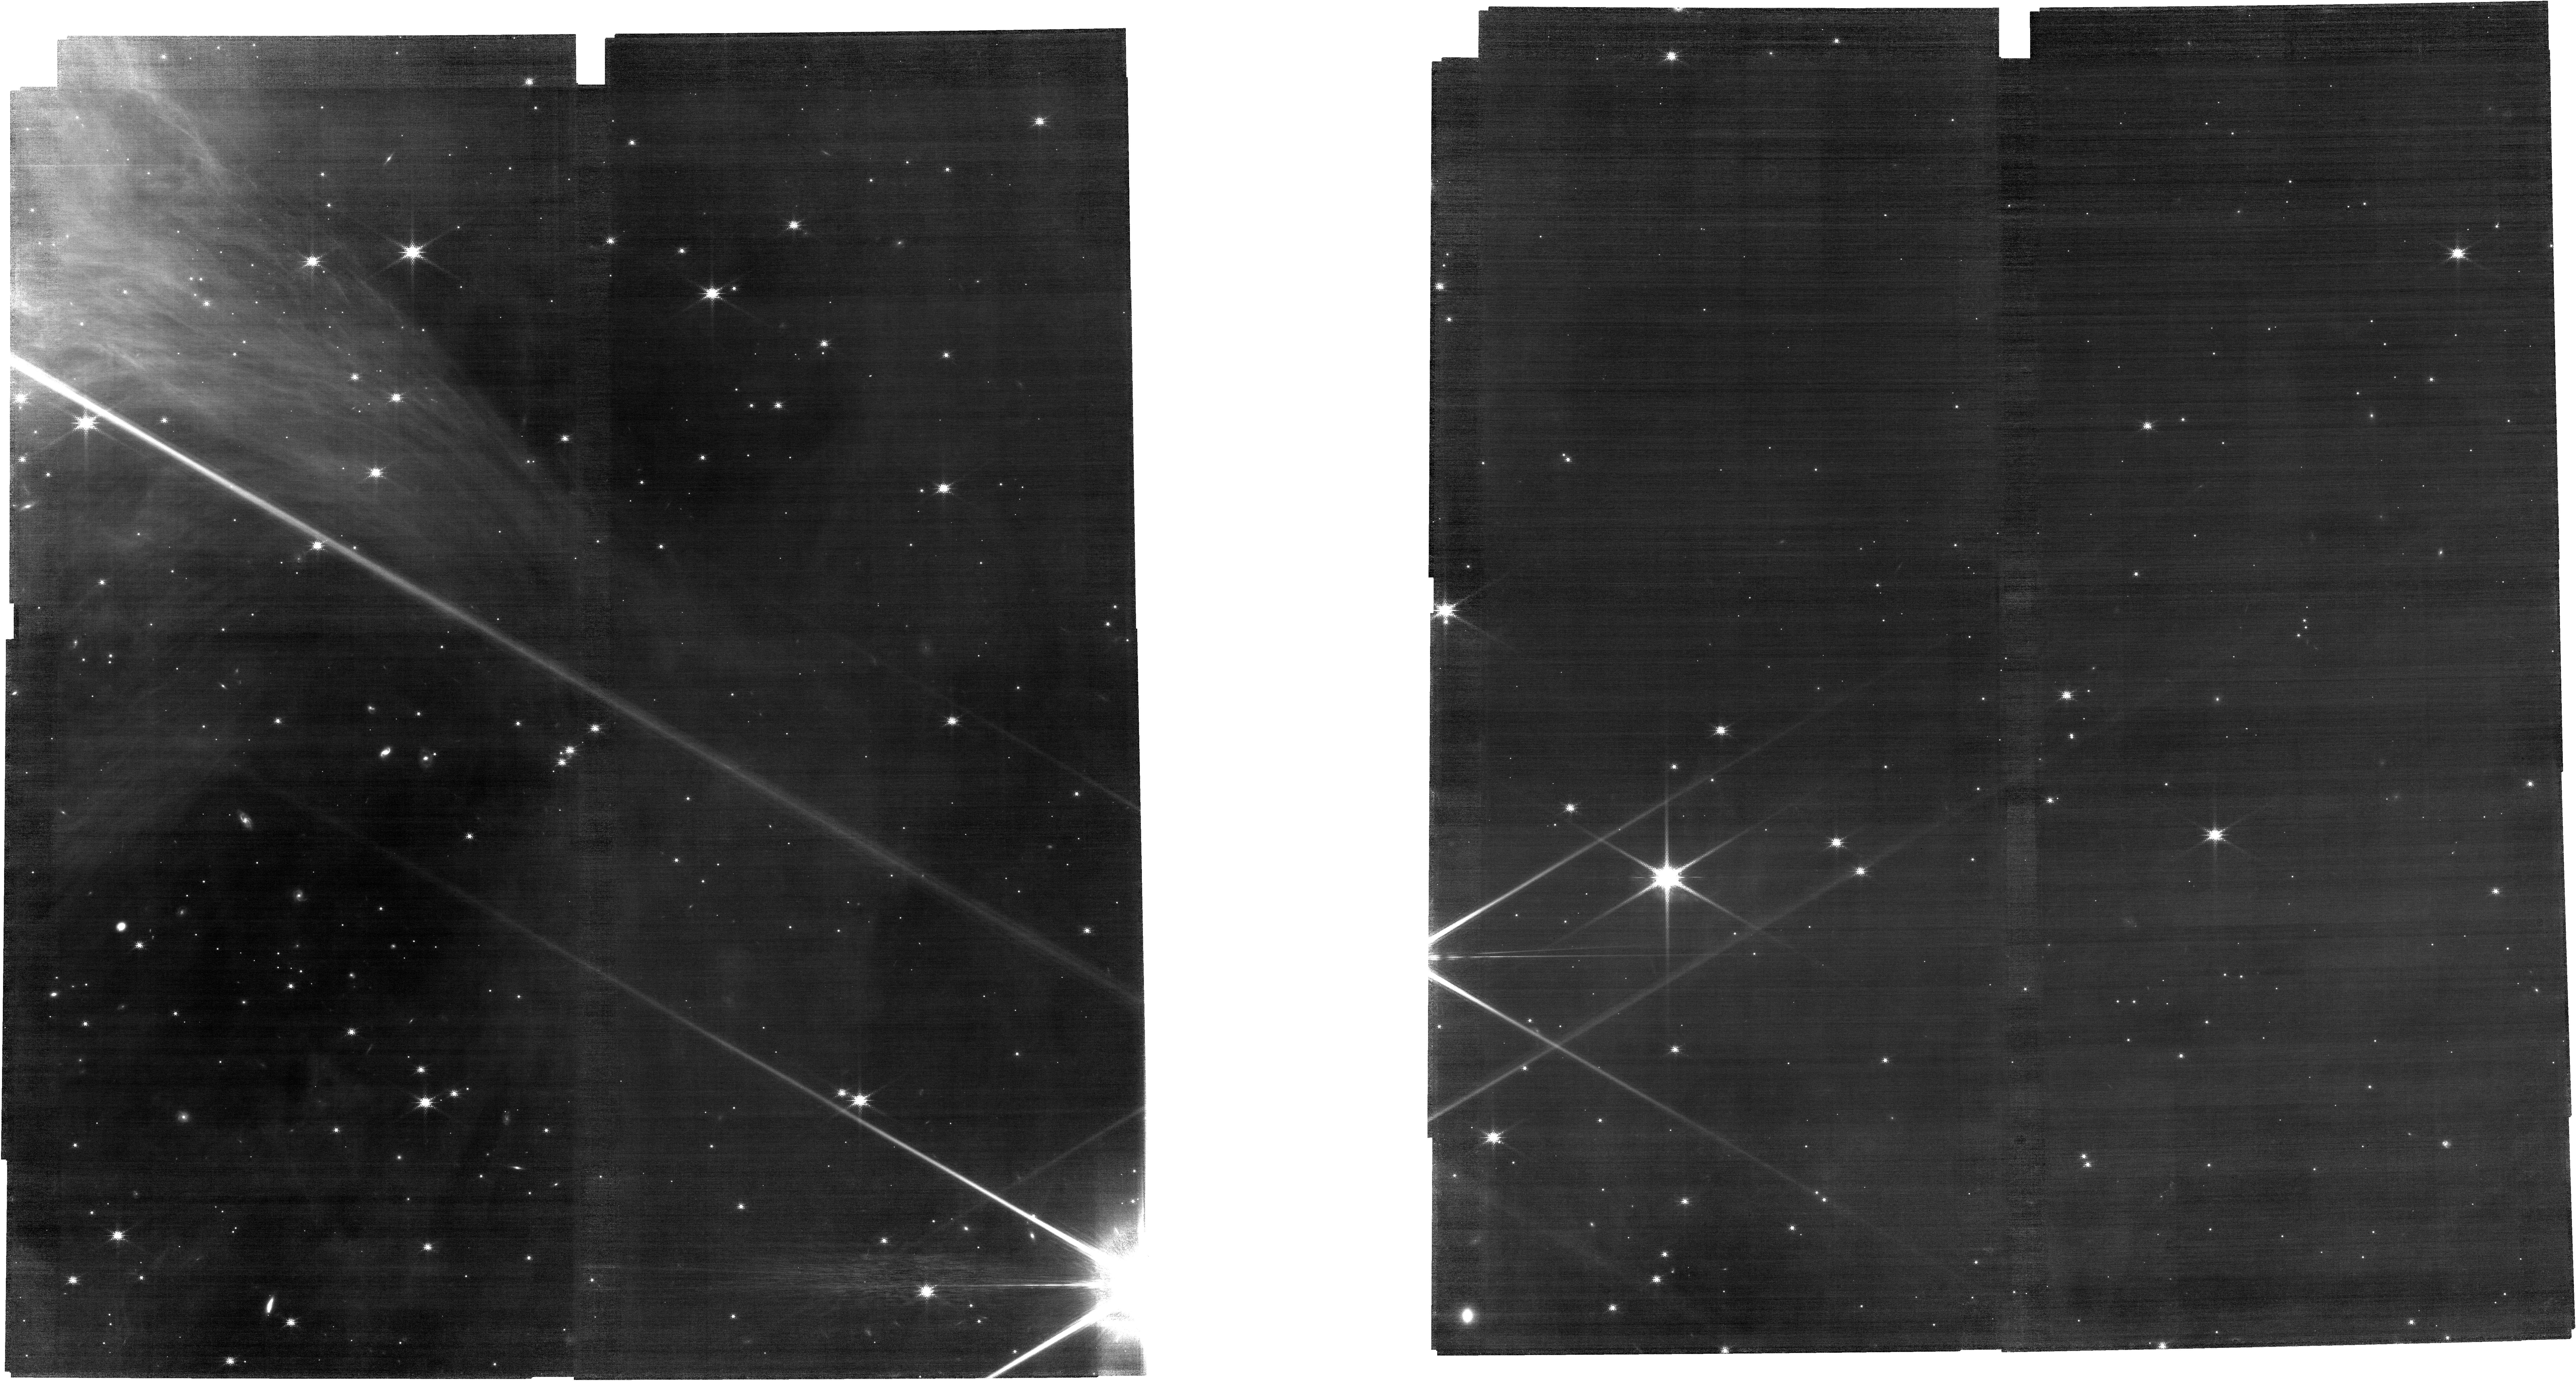
Target: TOP-CLOUD-EDGE-H2O-FILTER-R
Instrument: NIRCAM
Filter: F140M
Exposure: 1.7 h
Observation ID: jw04358-o003_t003_nircam_clear-f140m

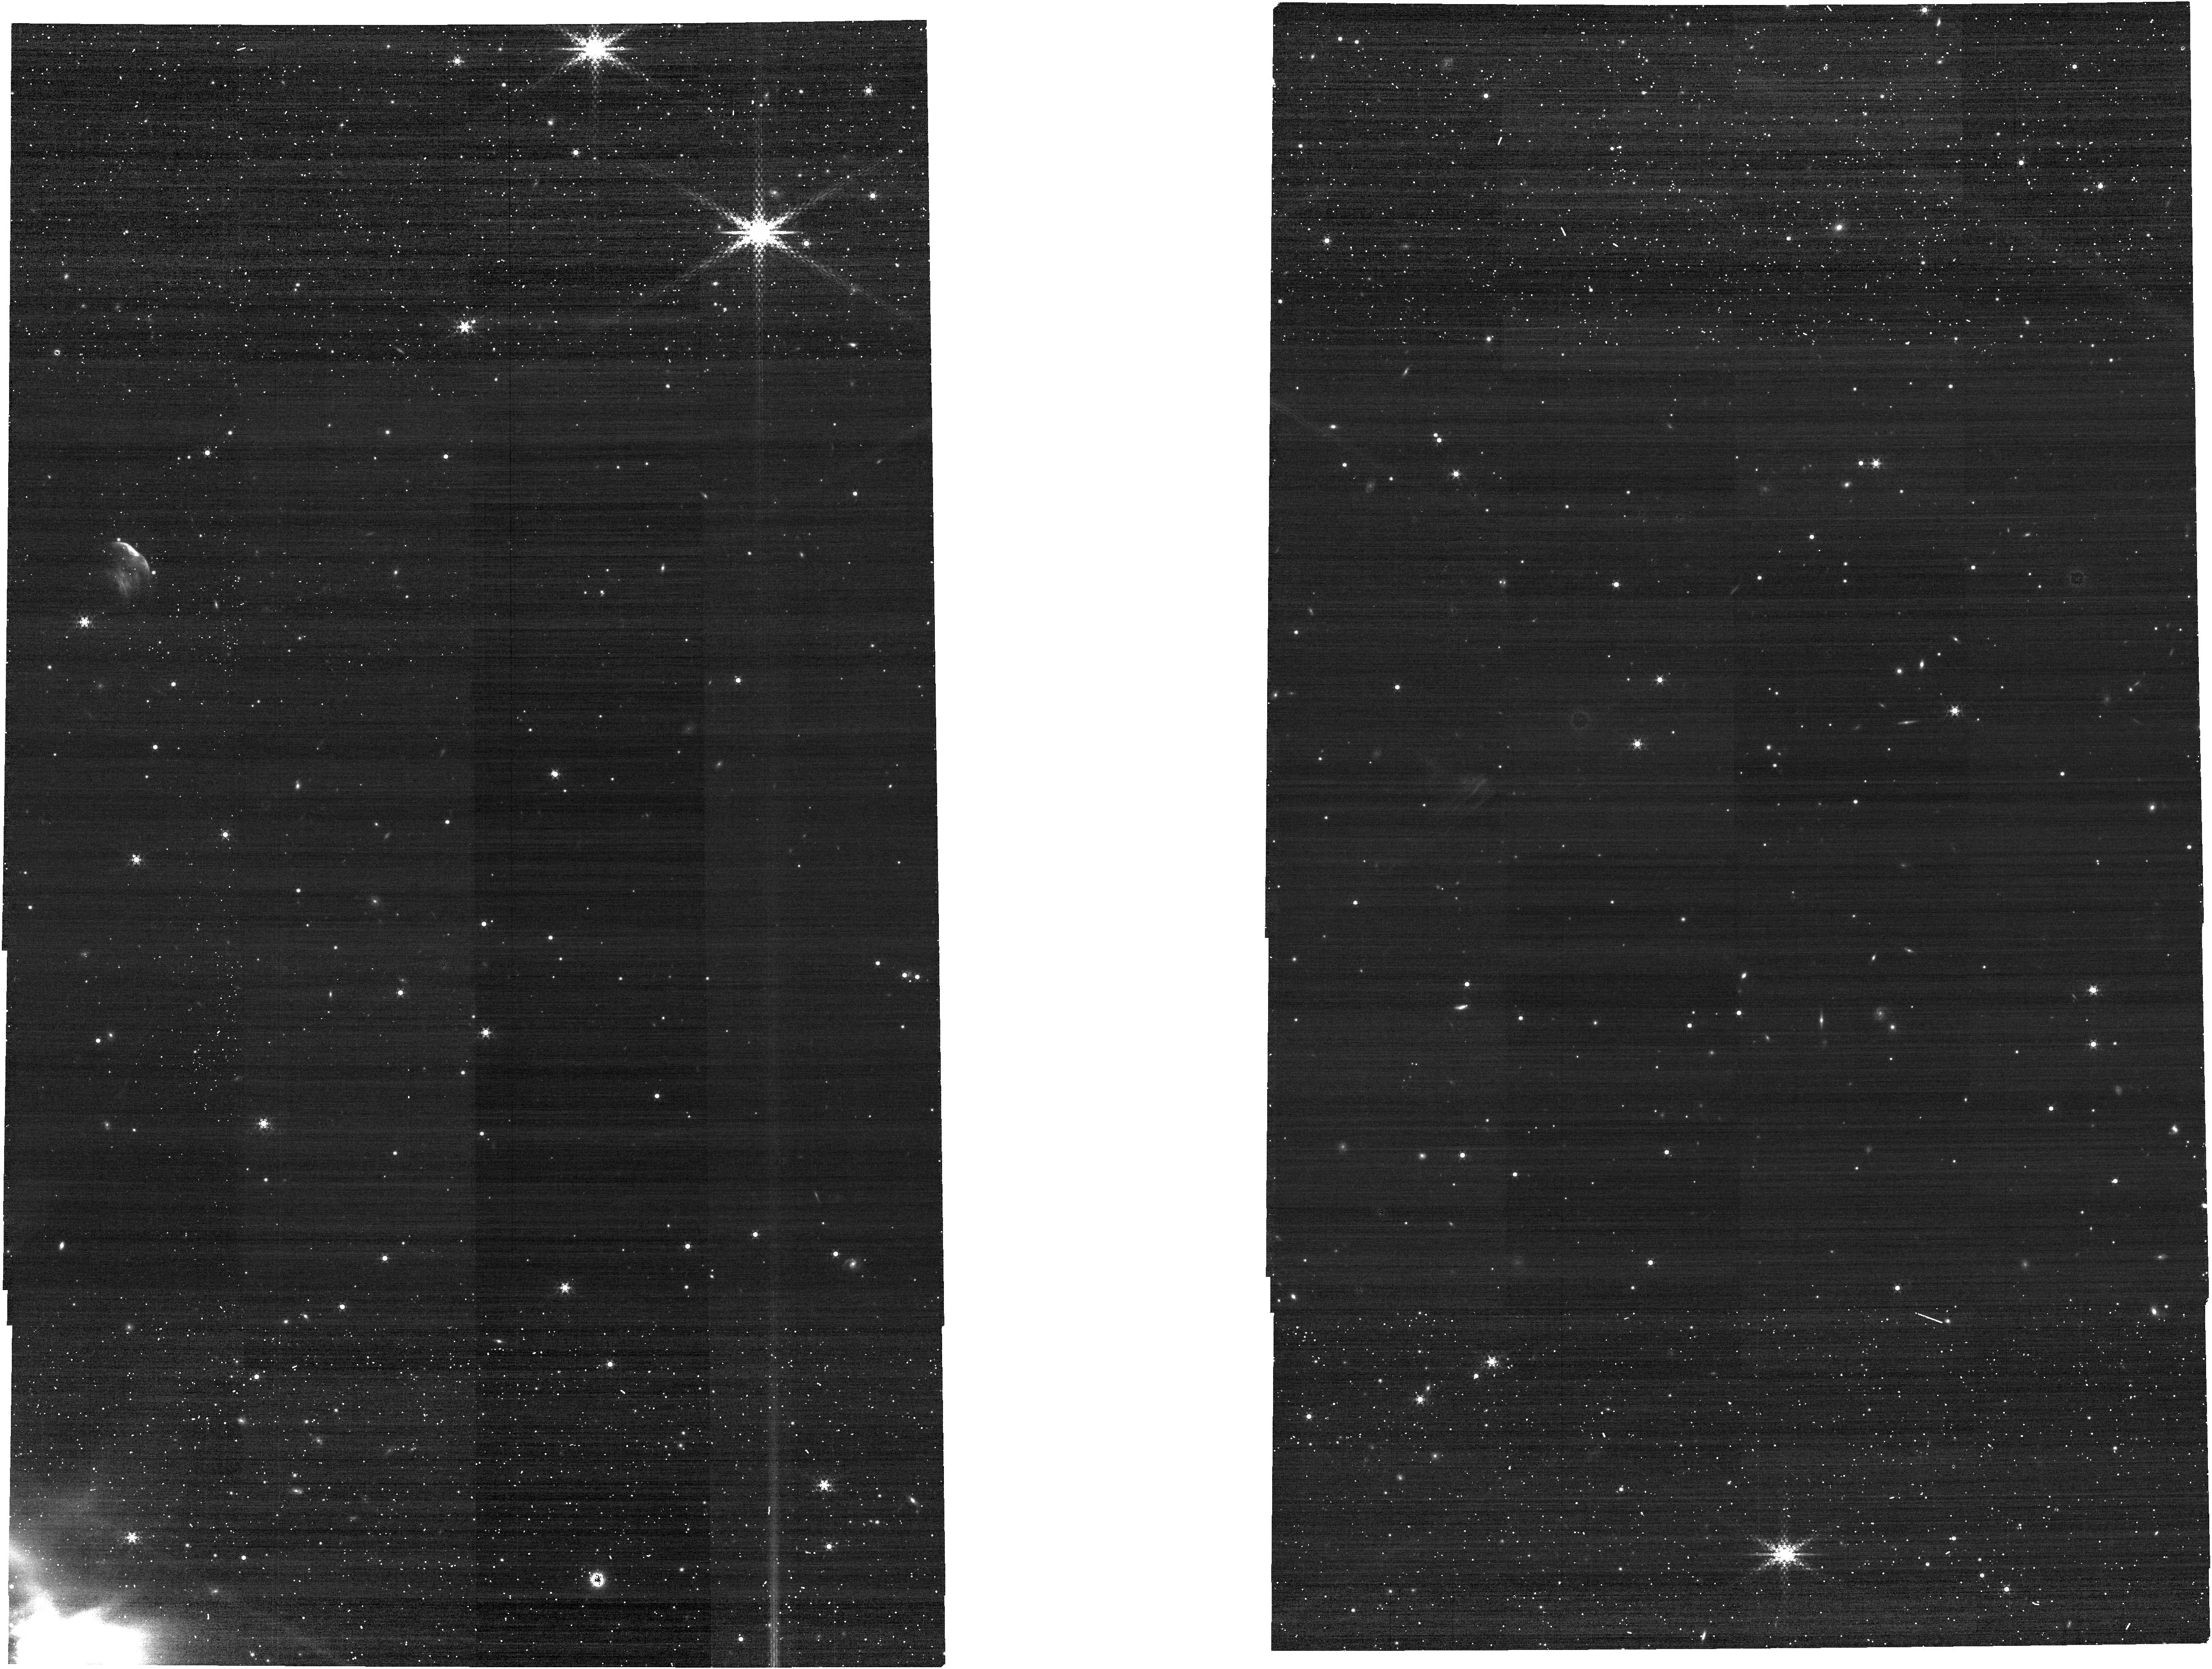
Target: TOP-CLOUD-EDGE-CO-FILTER-C
Instrument: NIRCAM
Filter: F430M
Exposure: 8 min
Observation ID: jw04358-o002_t002_nircam_clear-f430m

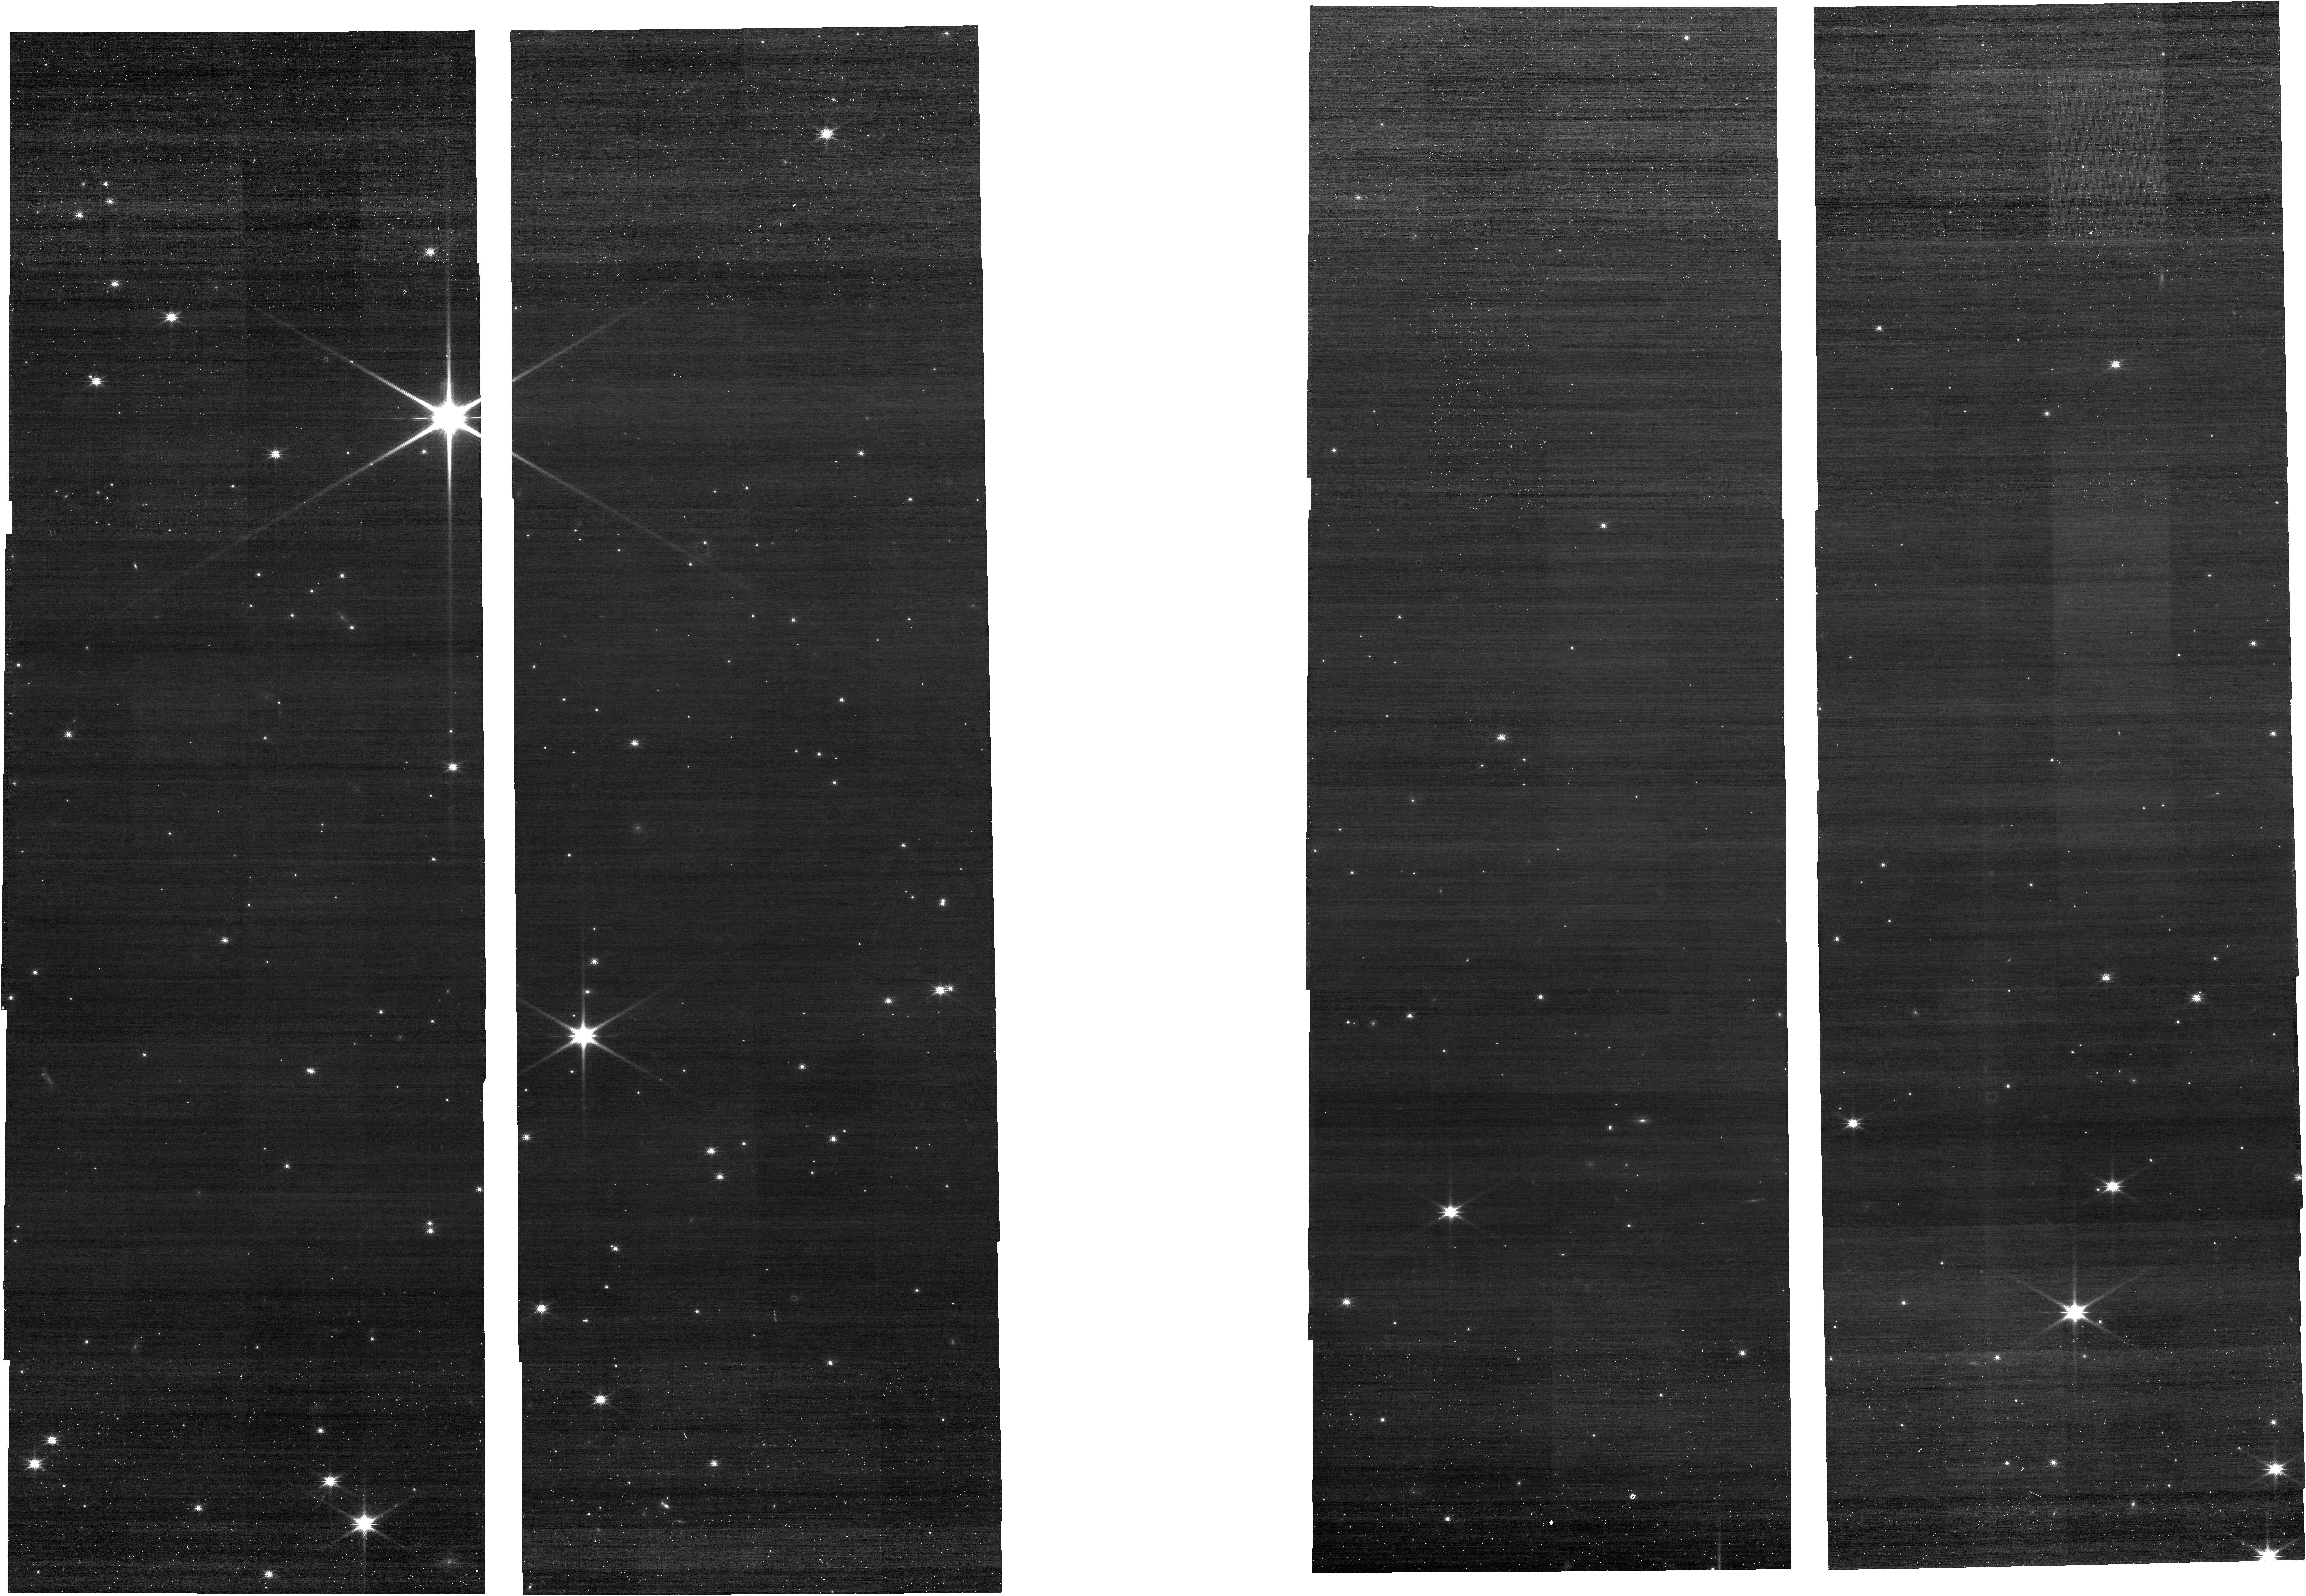
Target: BOTTOM-CLOUD-EDGE-H2O-FILTER-C
Instrument: NIRCAM
Filter: F150W
Exposure: 8 min
Observation ID: jw04358-o005_t005_nircam_clear-f150w

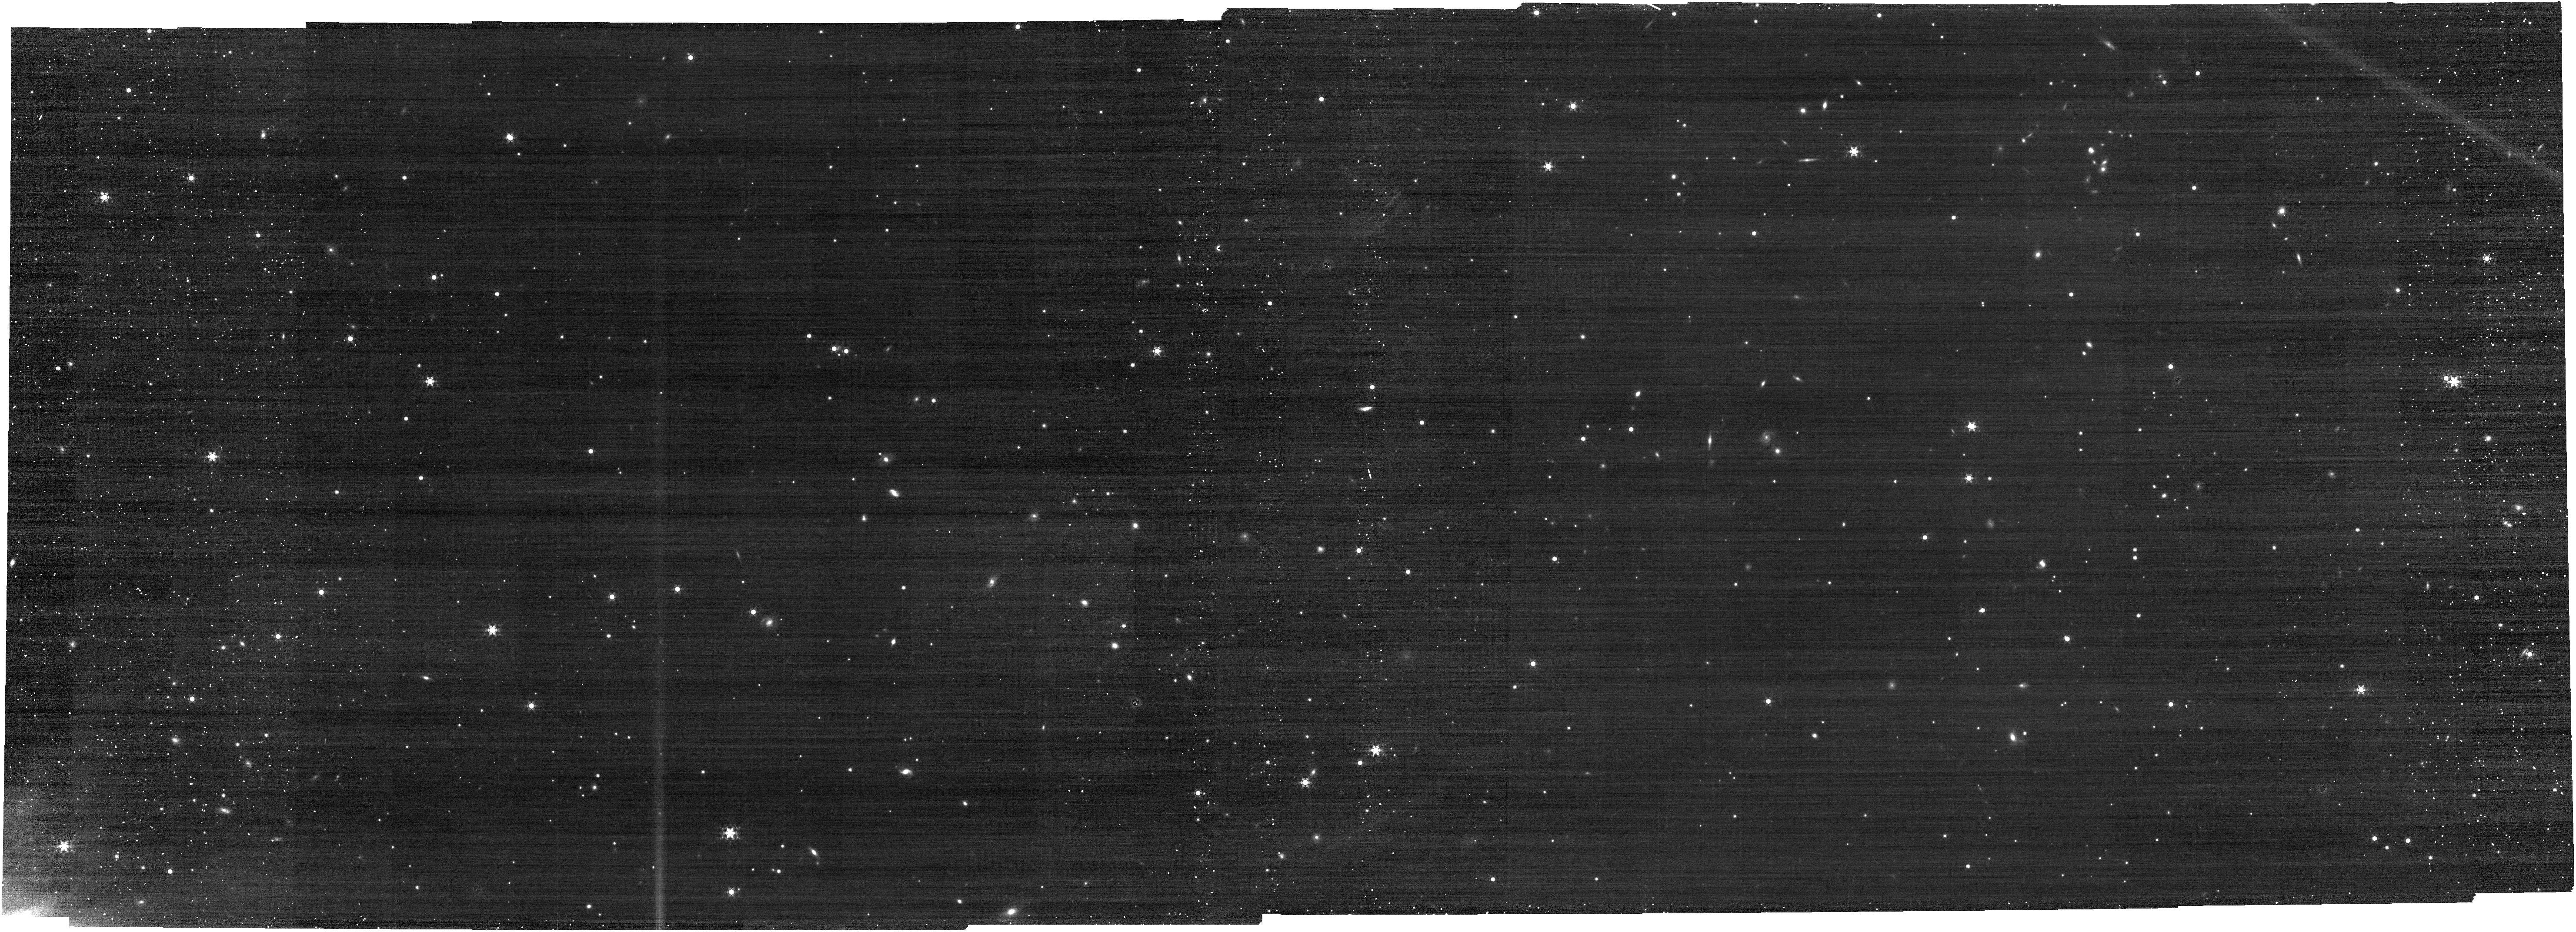
Target: TOP-CLOUD-EDGE-CO-FILTER-R
Instrument: NIRCAM
Filter: F430M
Exposure: 8 min
Observation ID: jw04358-o001_t001_nircam_clear-f430m

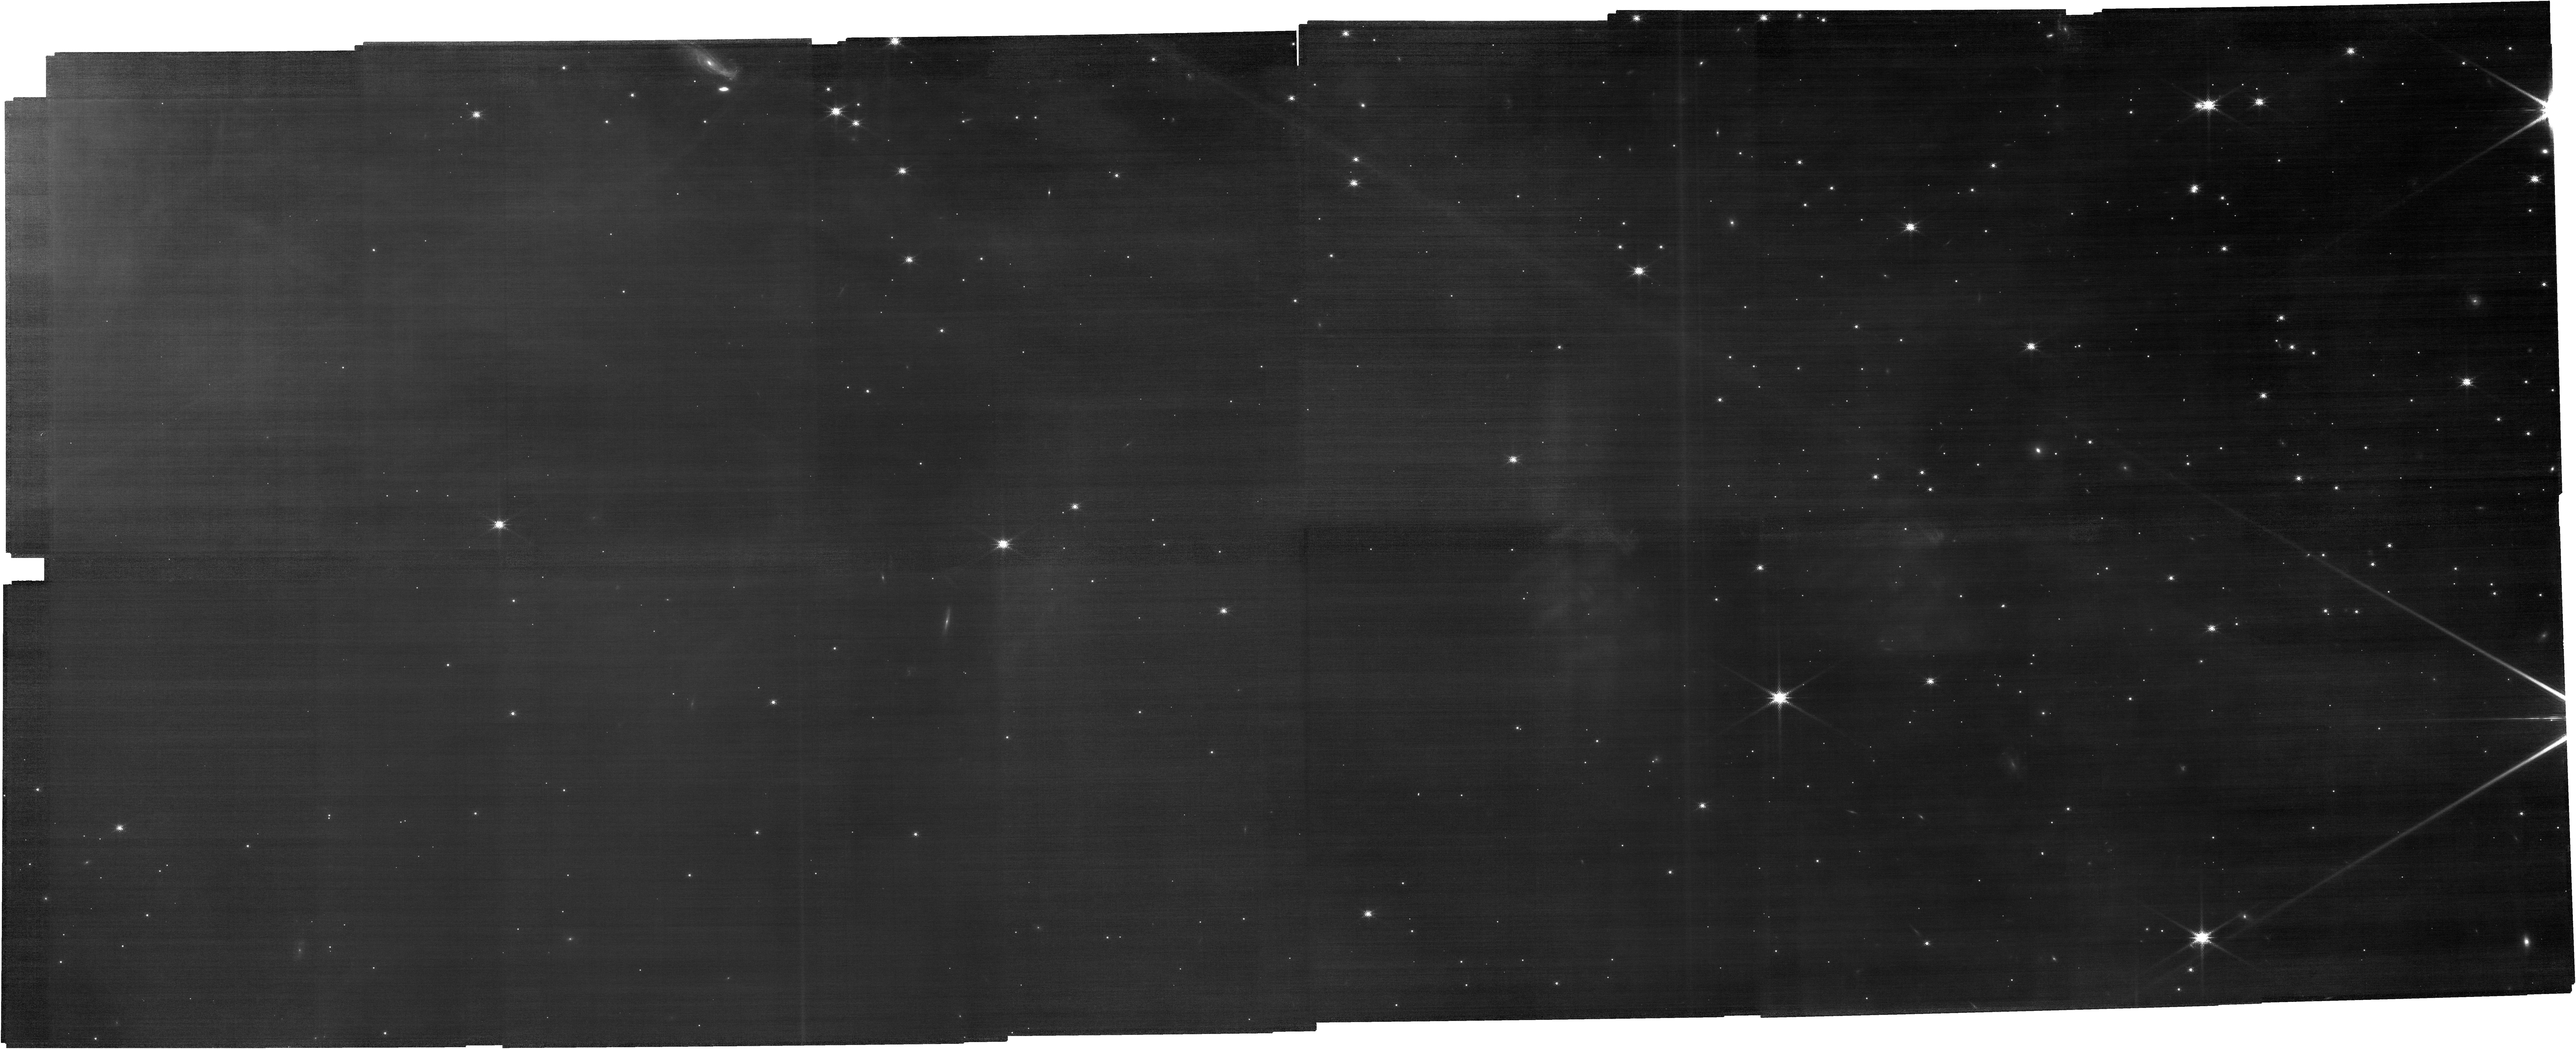
Target: BOTTOM-CLOUD-EDGE-H2O-R
Instrument: NIRCAM
Filter: F140M
Exposure: 1.7 h
Observation ID: jw04358-o006_t004_nircam_clear-f140m

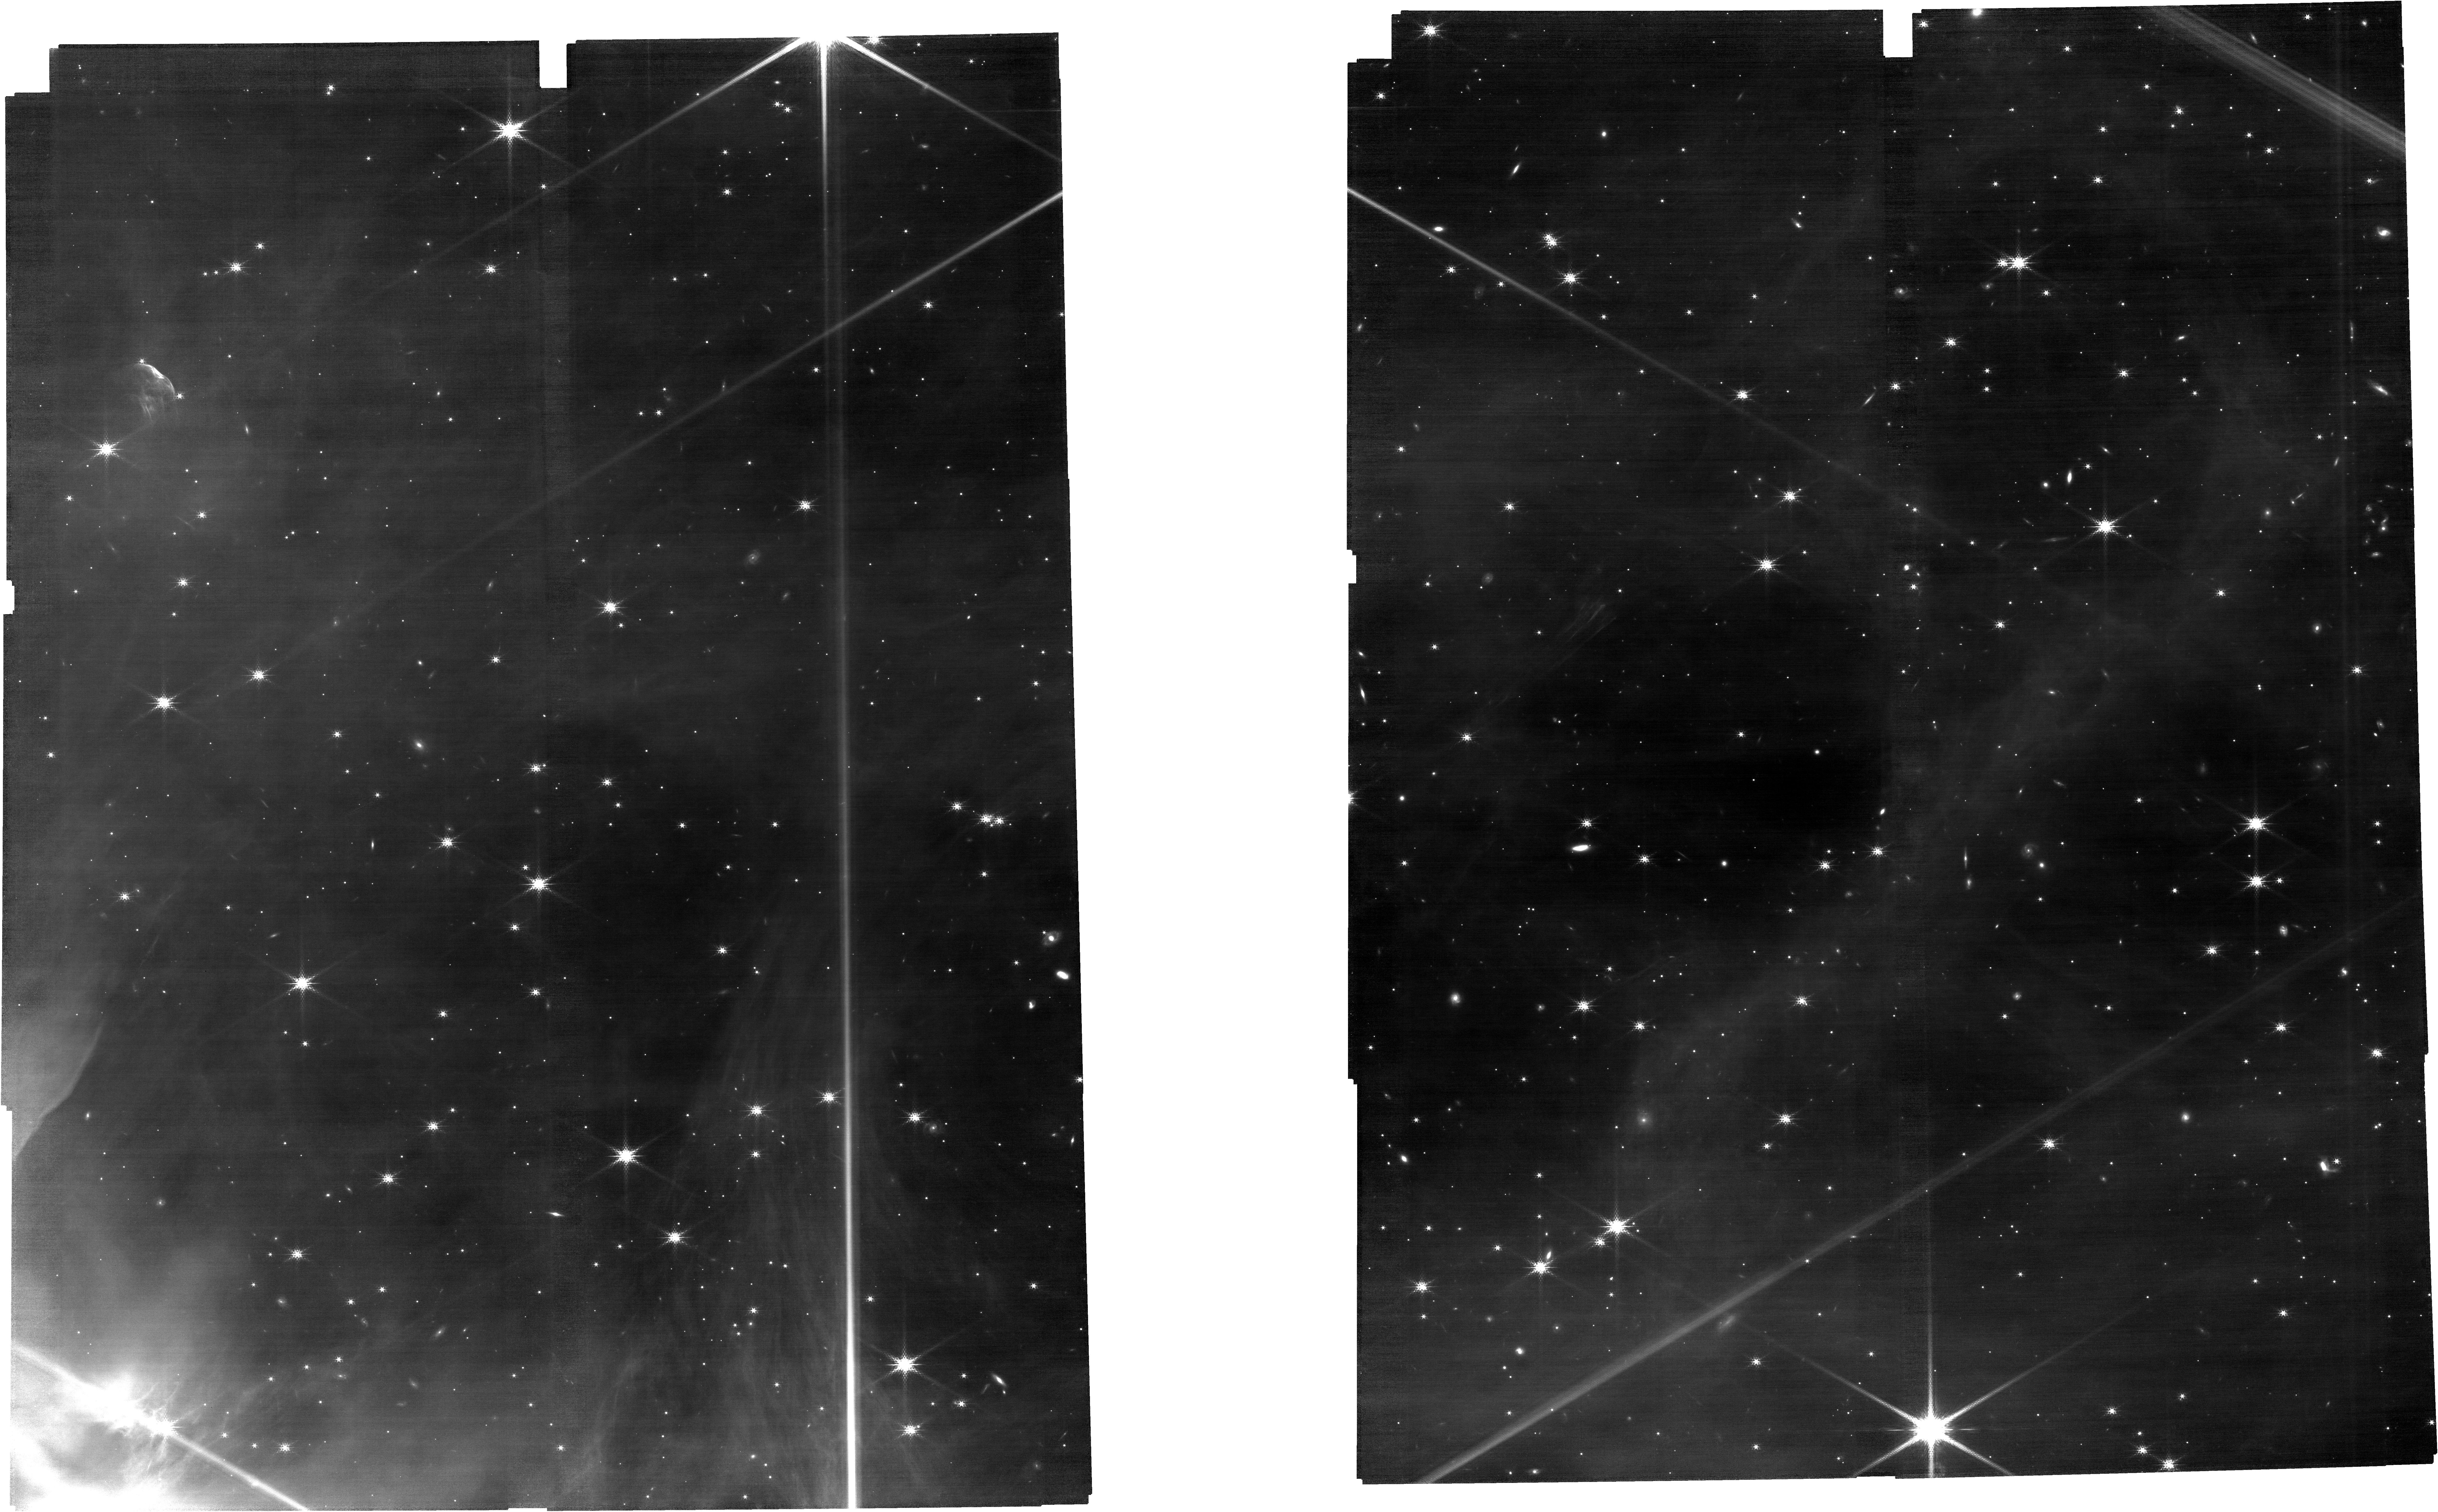
Target: TOP-CLOUD-EDGE-CO-FILTER-C
Instrument: NIRCAM
Filter: F182M
Exposure: 1.7 h
Observation ID: jw04358-o002_t002_nircam_clear-f182m

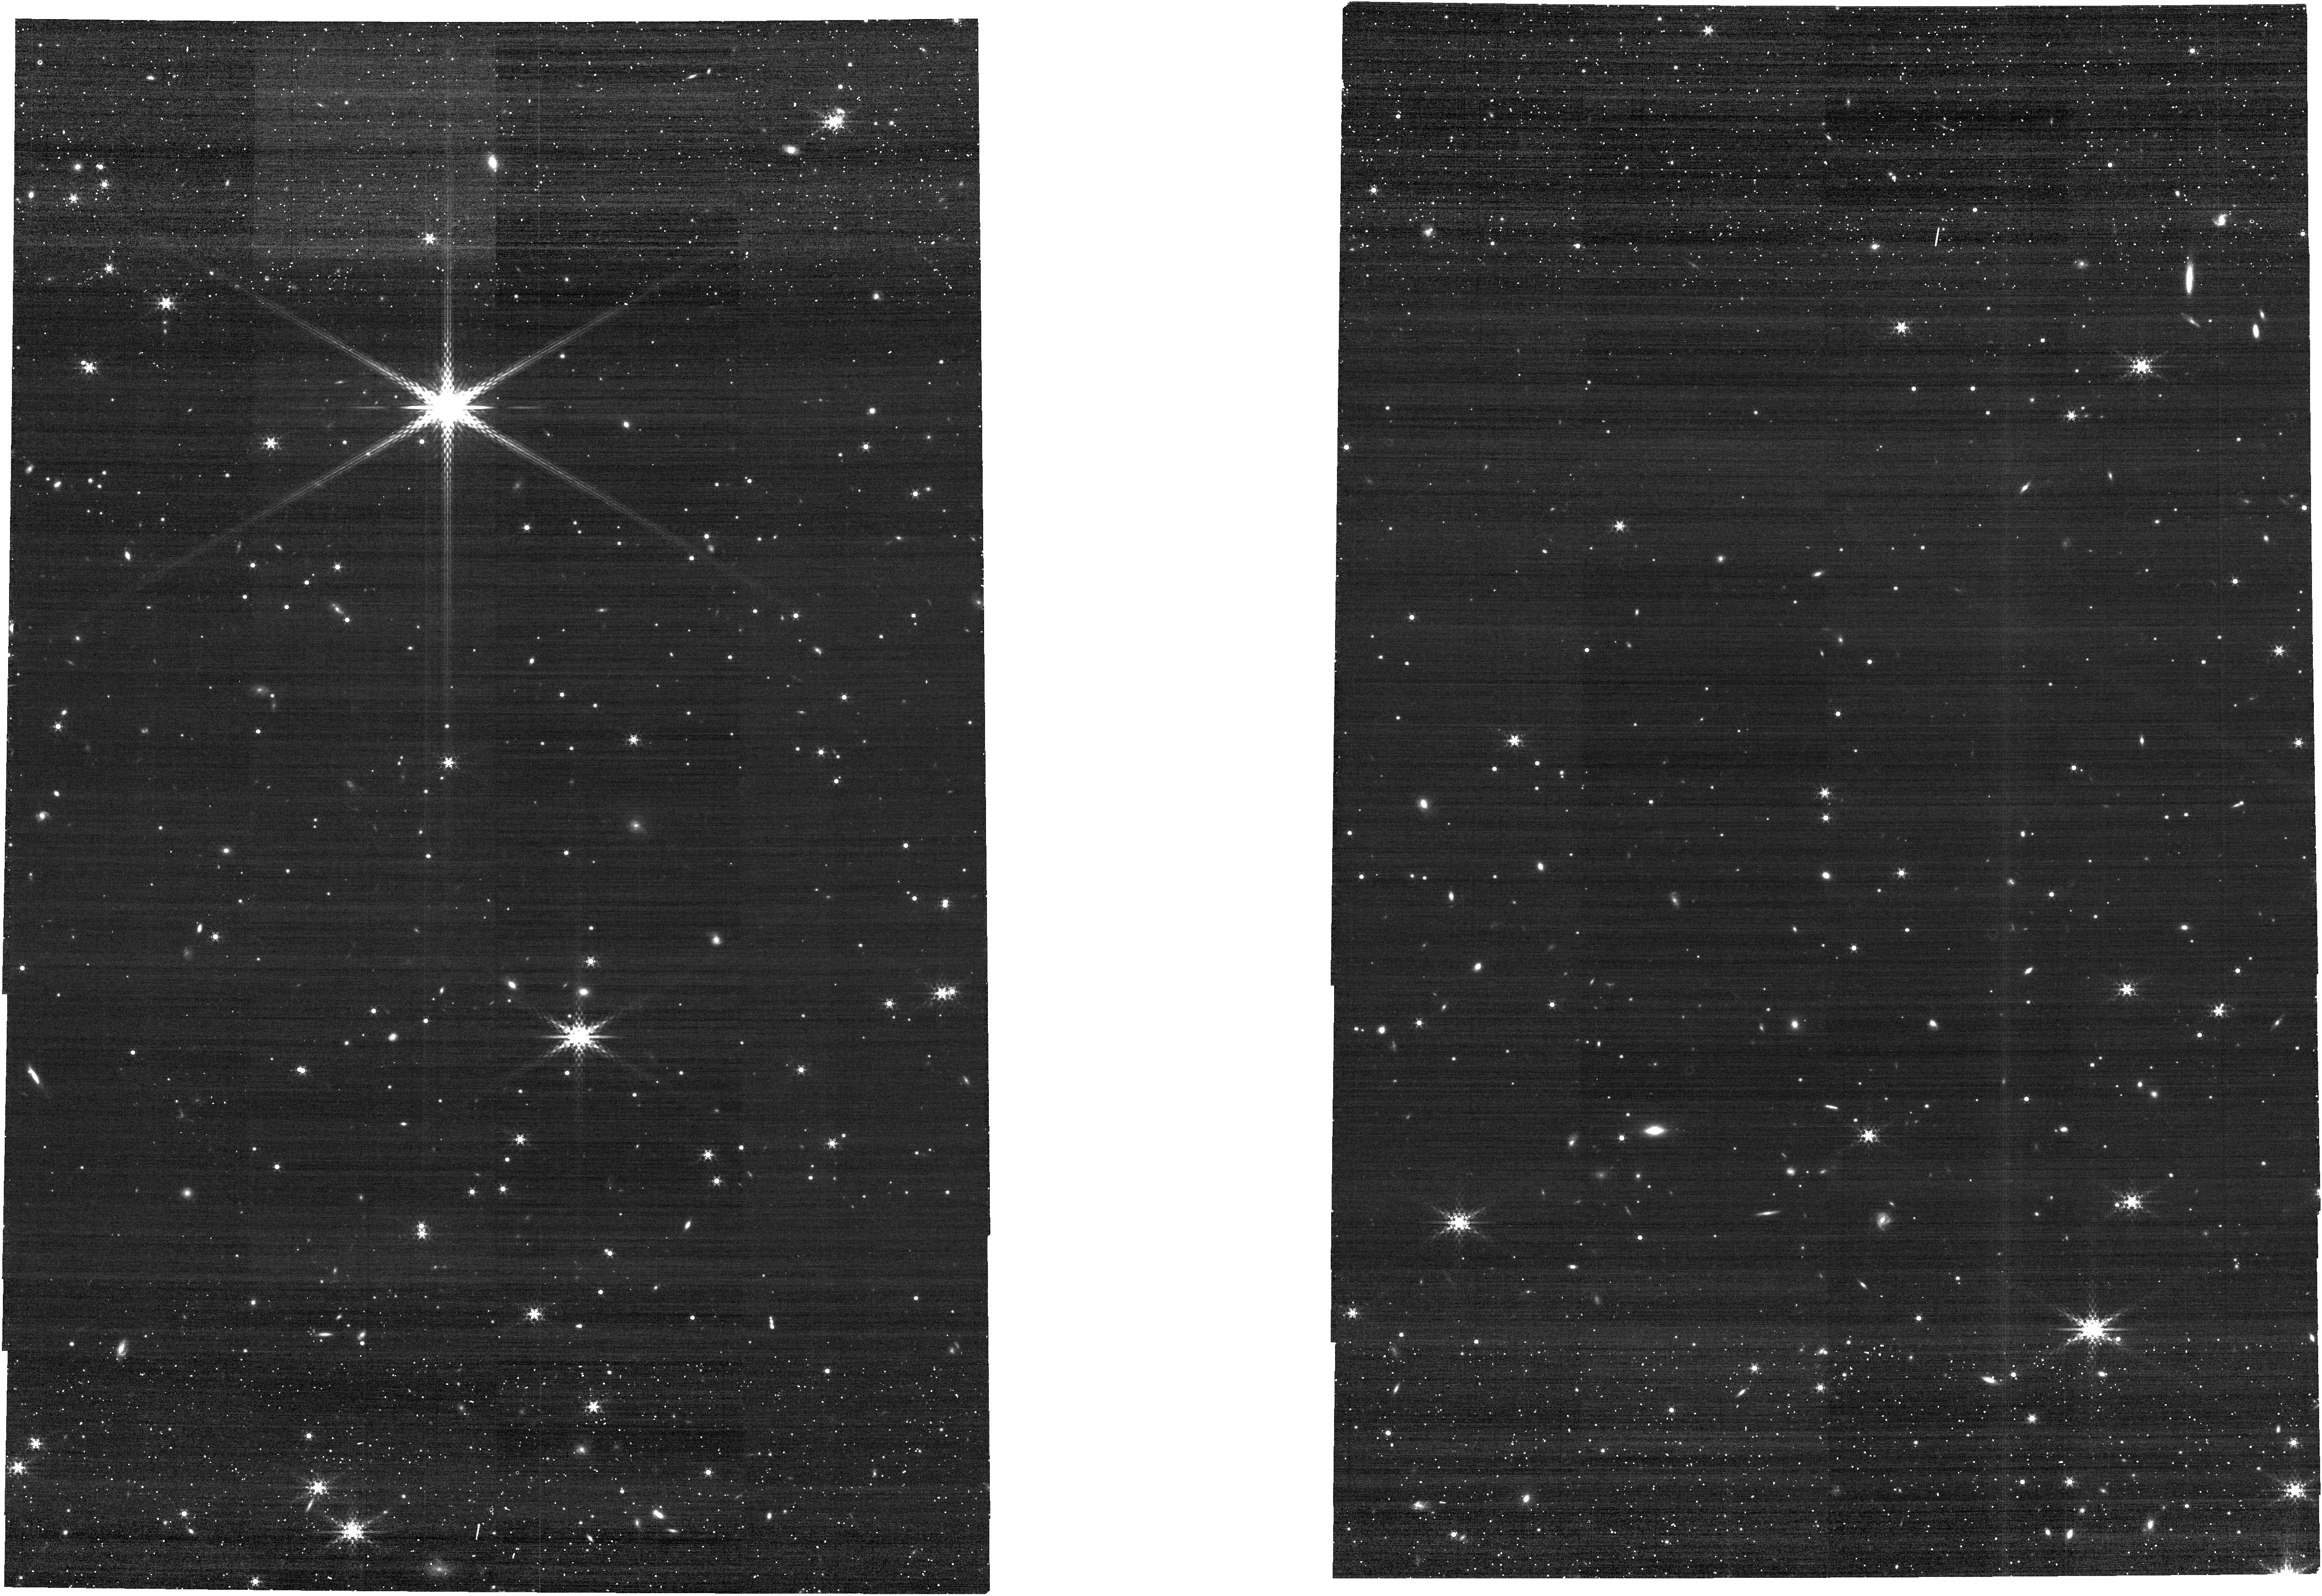
Target: BOTTOM-CLOUD-EDGE-H2O-FILTER-C
Instrument: NIRCAM
Filter: F410M
Exposure: 8 min
Observation ID: jw04358-o005_t005_nircam_clear-f410m

iCe astrocHemistry at the EdgE of a staR-formIng clOud (CHEERIO): Cha I (PI: Smith, Zak Luka)

CHEERIO is a small-scale JWST programme exploiting the NIRCam-WFSS instrument to generate ice spectra (with complete 2-5 micron spectral coverage) of 2 cloud edge regions in the Chameleon I molecular cloud. The enhanced sensitivity of JWST is uniquely suited to probing the edges of molecular clouds, allowing us to address the puzzling question of how interstellar ice mantles first form in these tenuous transition regions between the dense and diffuse interstellar medium. Many questions remain about the true conditions for the appearance of interstellar ice. With the observation strategy forseen in this proposal, we will detect the main constituents of interstellar ices (H2O, CO, CO2 and CH3OH), extracting their abundance and relative compositions as a function of extinction (Av) - the "blocking" by background starlight by ever denser gas and dust. These observations will provide fierce discriminators to benchmark predictions of ice molecular abundances from astrochemical models. Interstellar molecular clouds assemble via a journey exploring successively, and dynamically, different physical conditions. We predict the ices observed depend on this "pathway", and wil test our astrochemical understanding with these obserations.